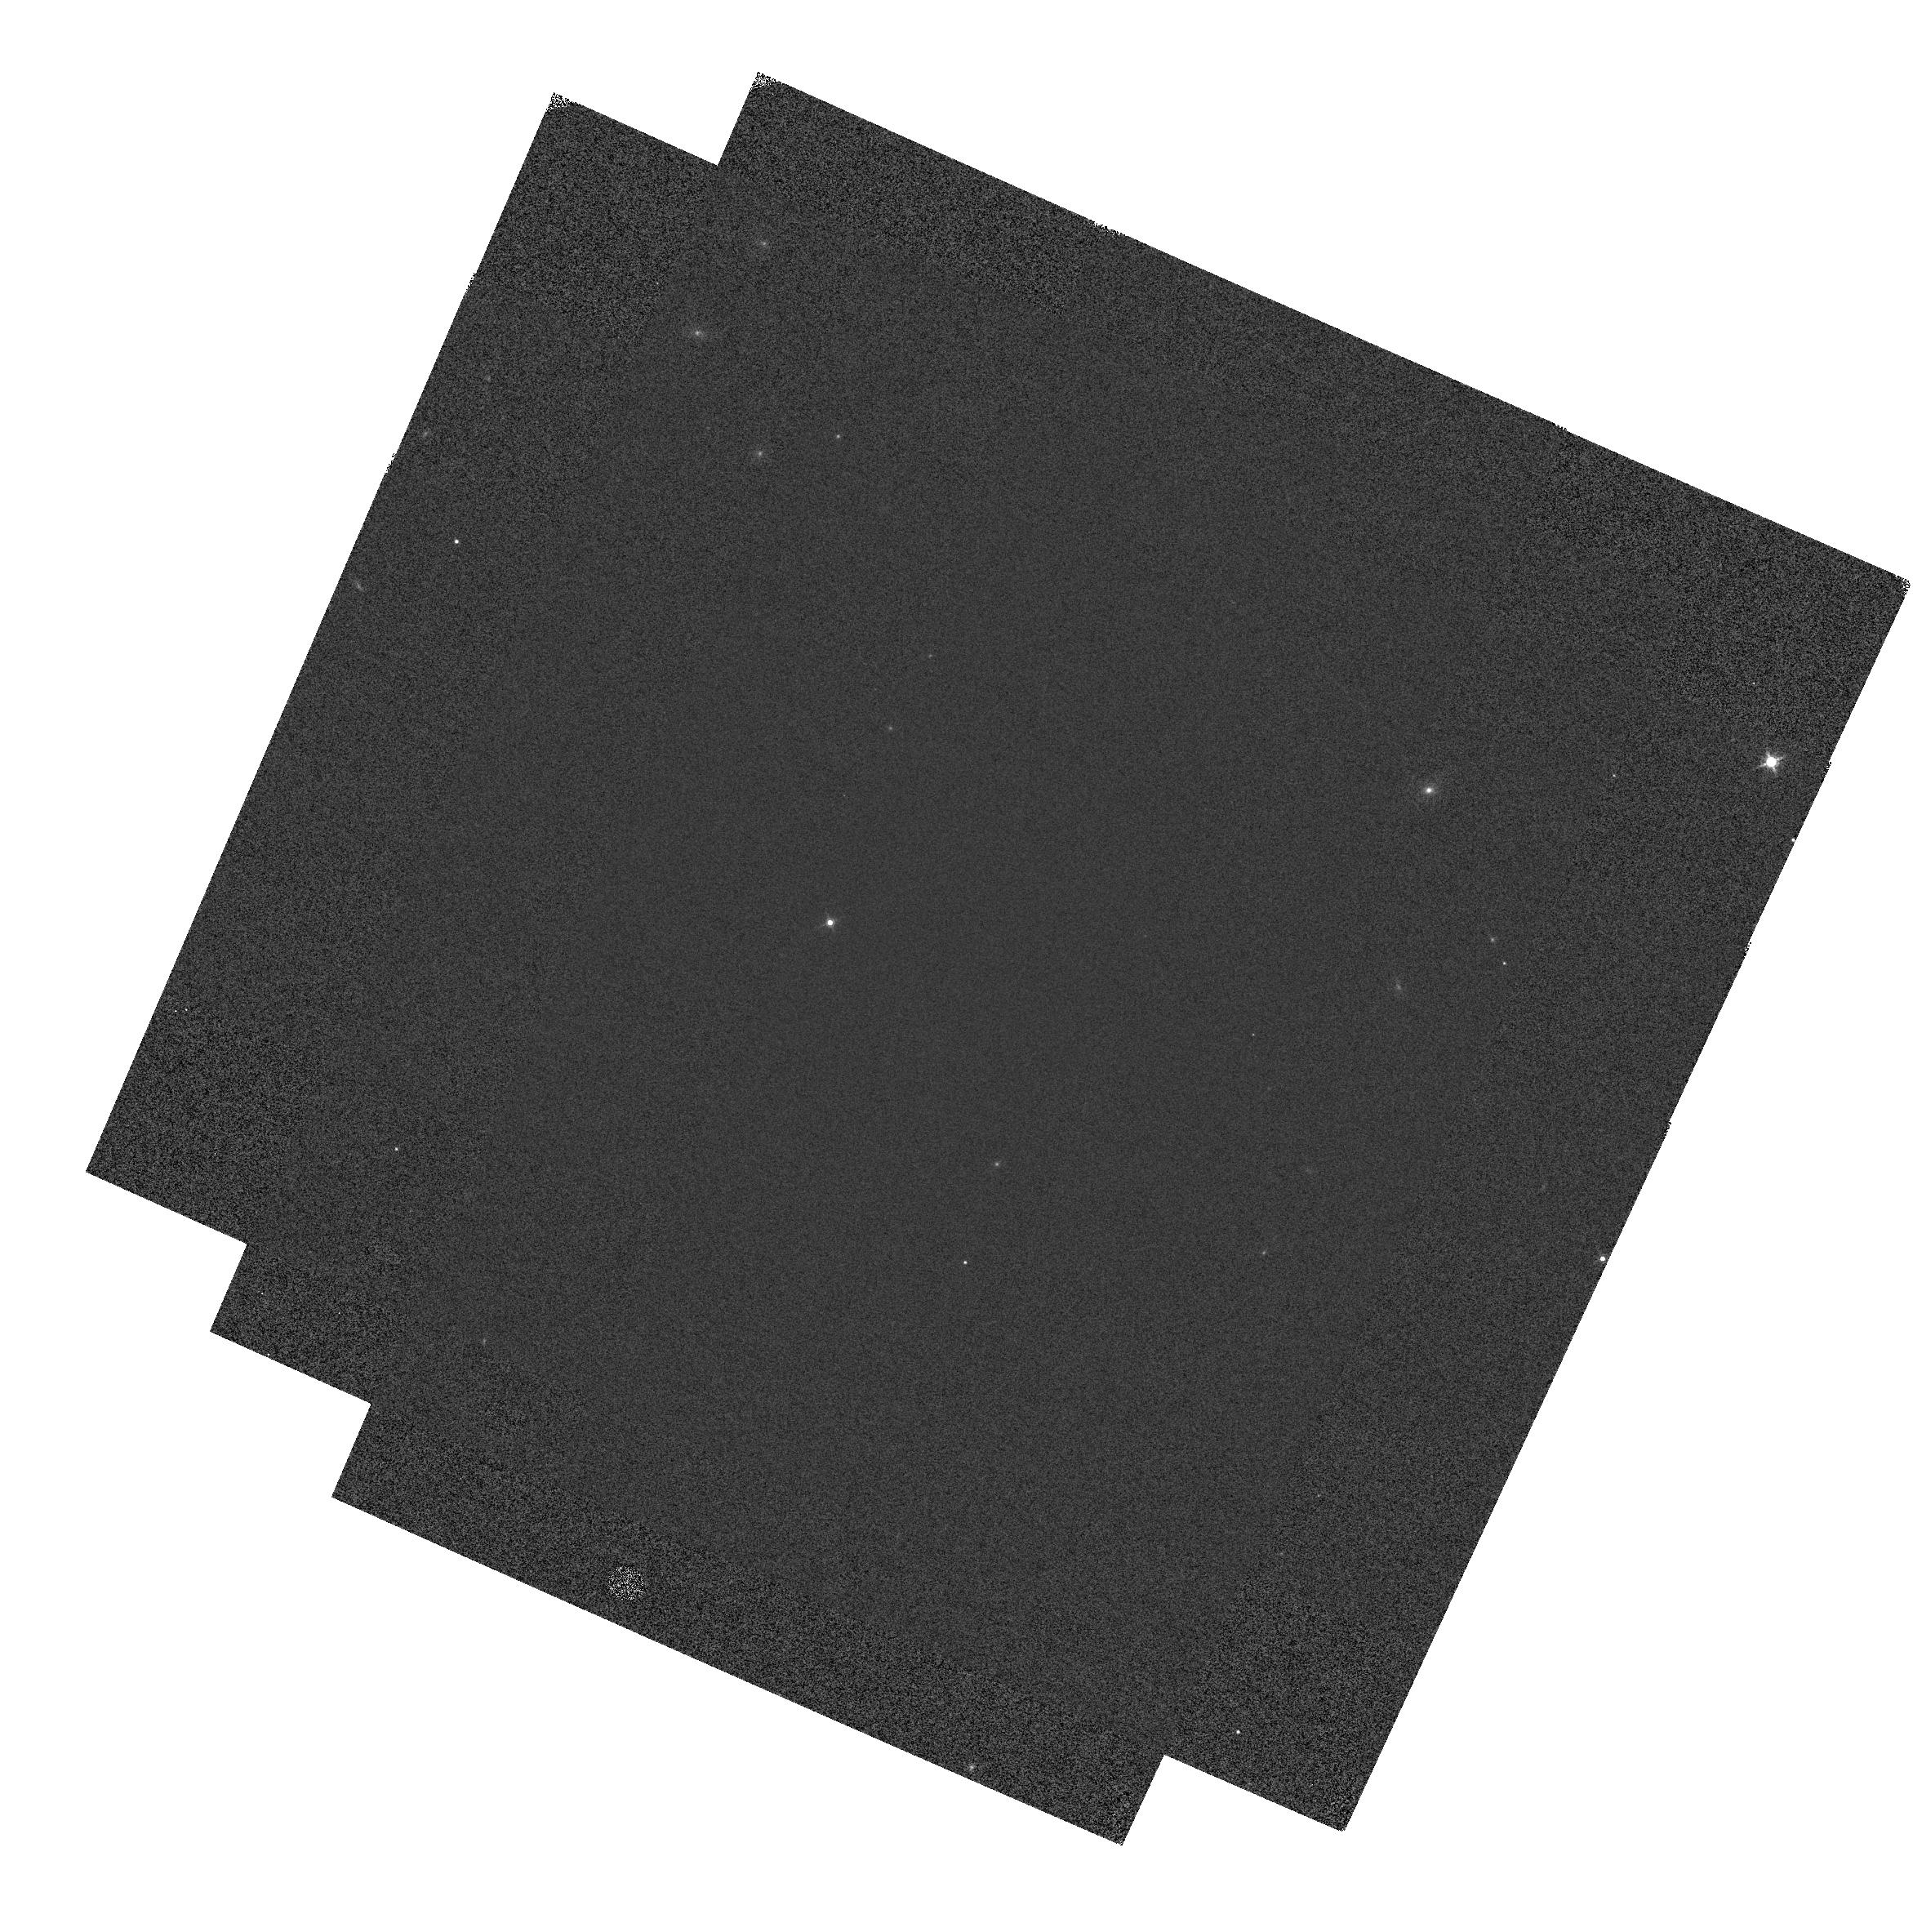
Target: GD-153
Instrument: WFC3/IR
Filter: F160W
Exposure: 1 min
Observation ID: hst_12702_1b_wfc3_ir_f160w_ibwq1b

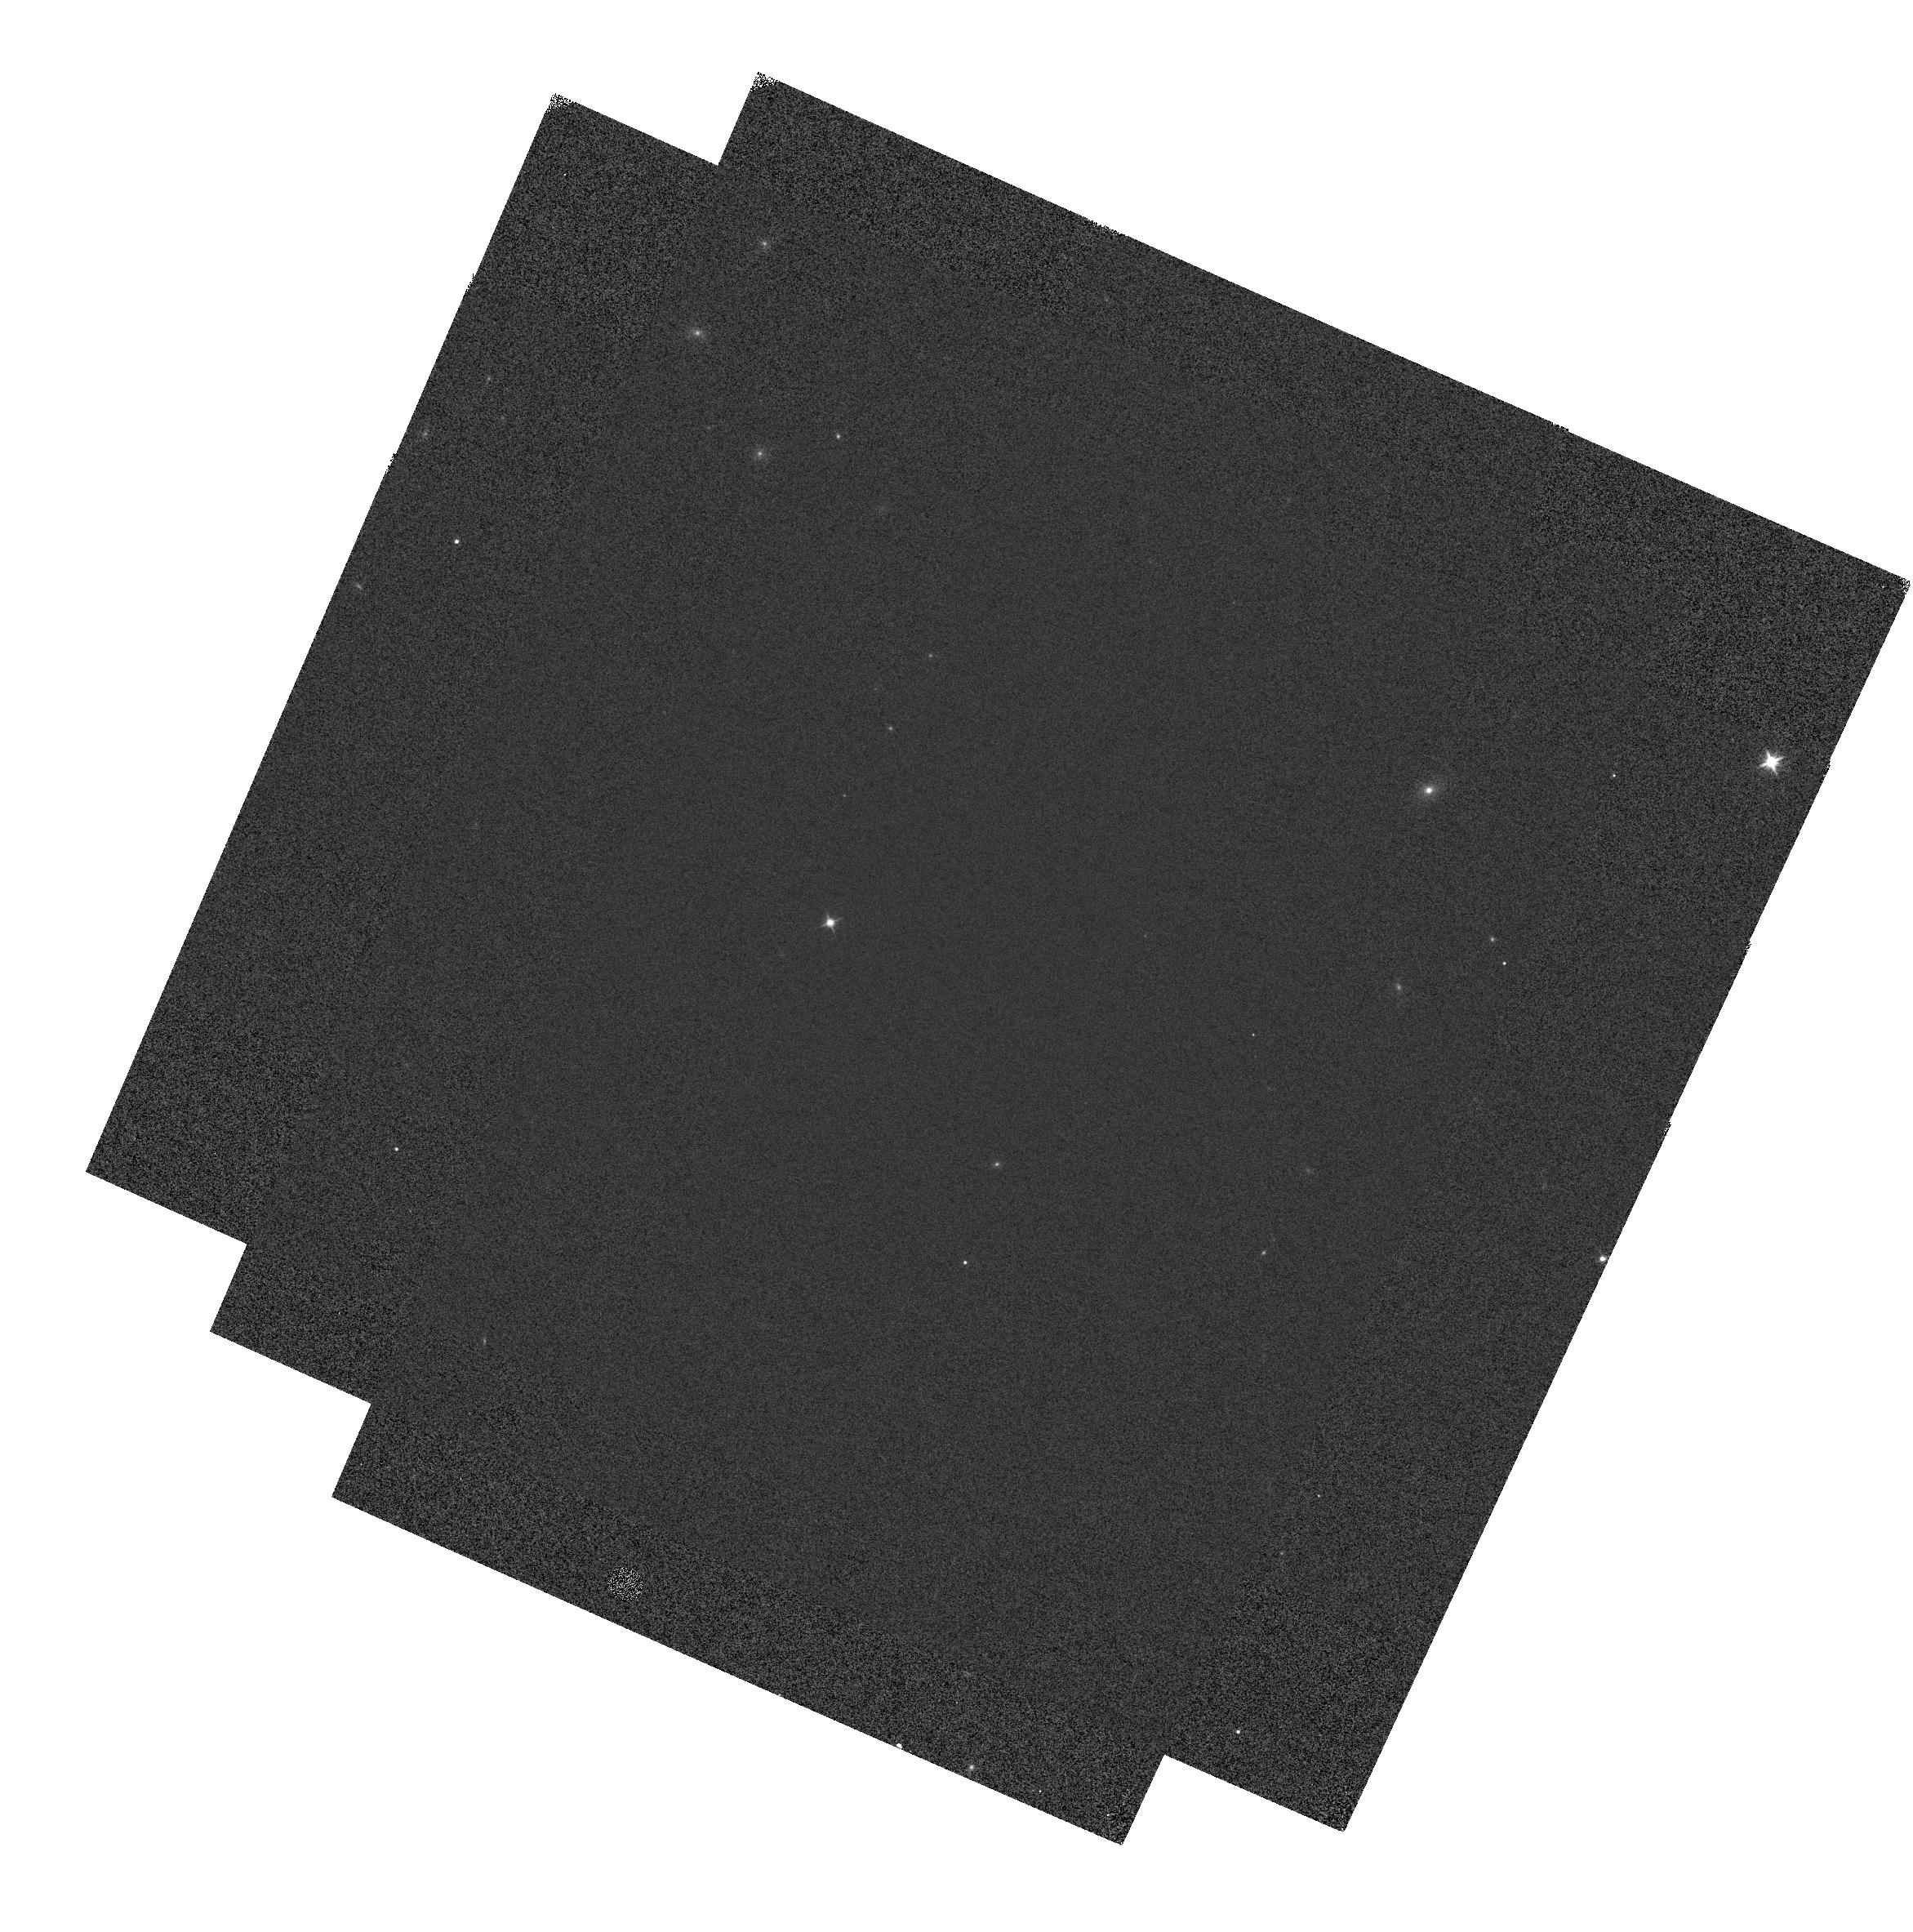
Target: GD-153
Instrument: WFC3/IR
Filter: F140W
Exposure: 1 min
Observation ID: hst_12702_1b_wfc3_ir_f140w_ibwq1b

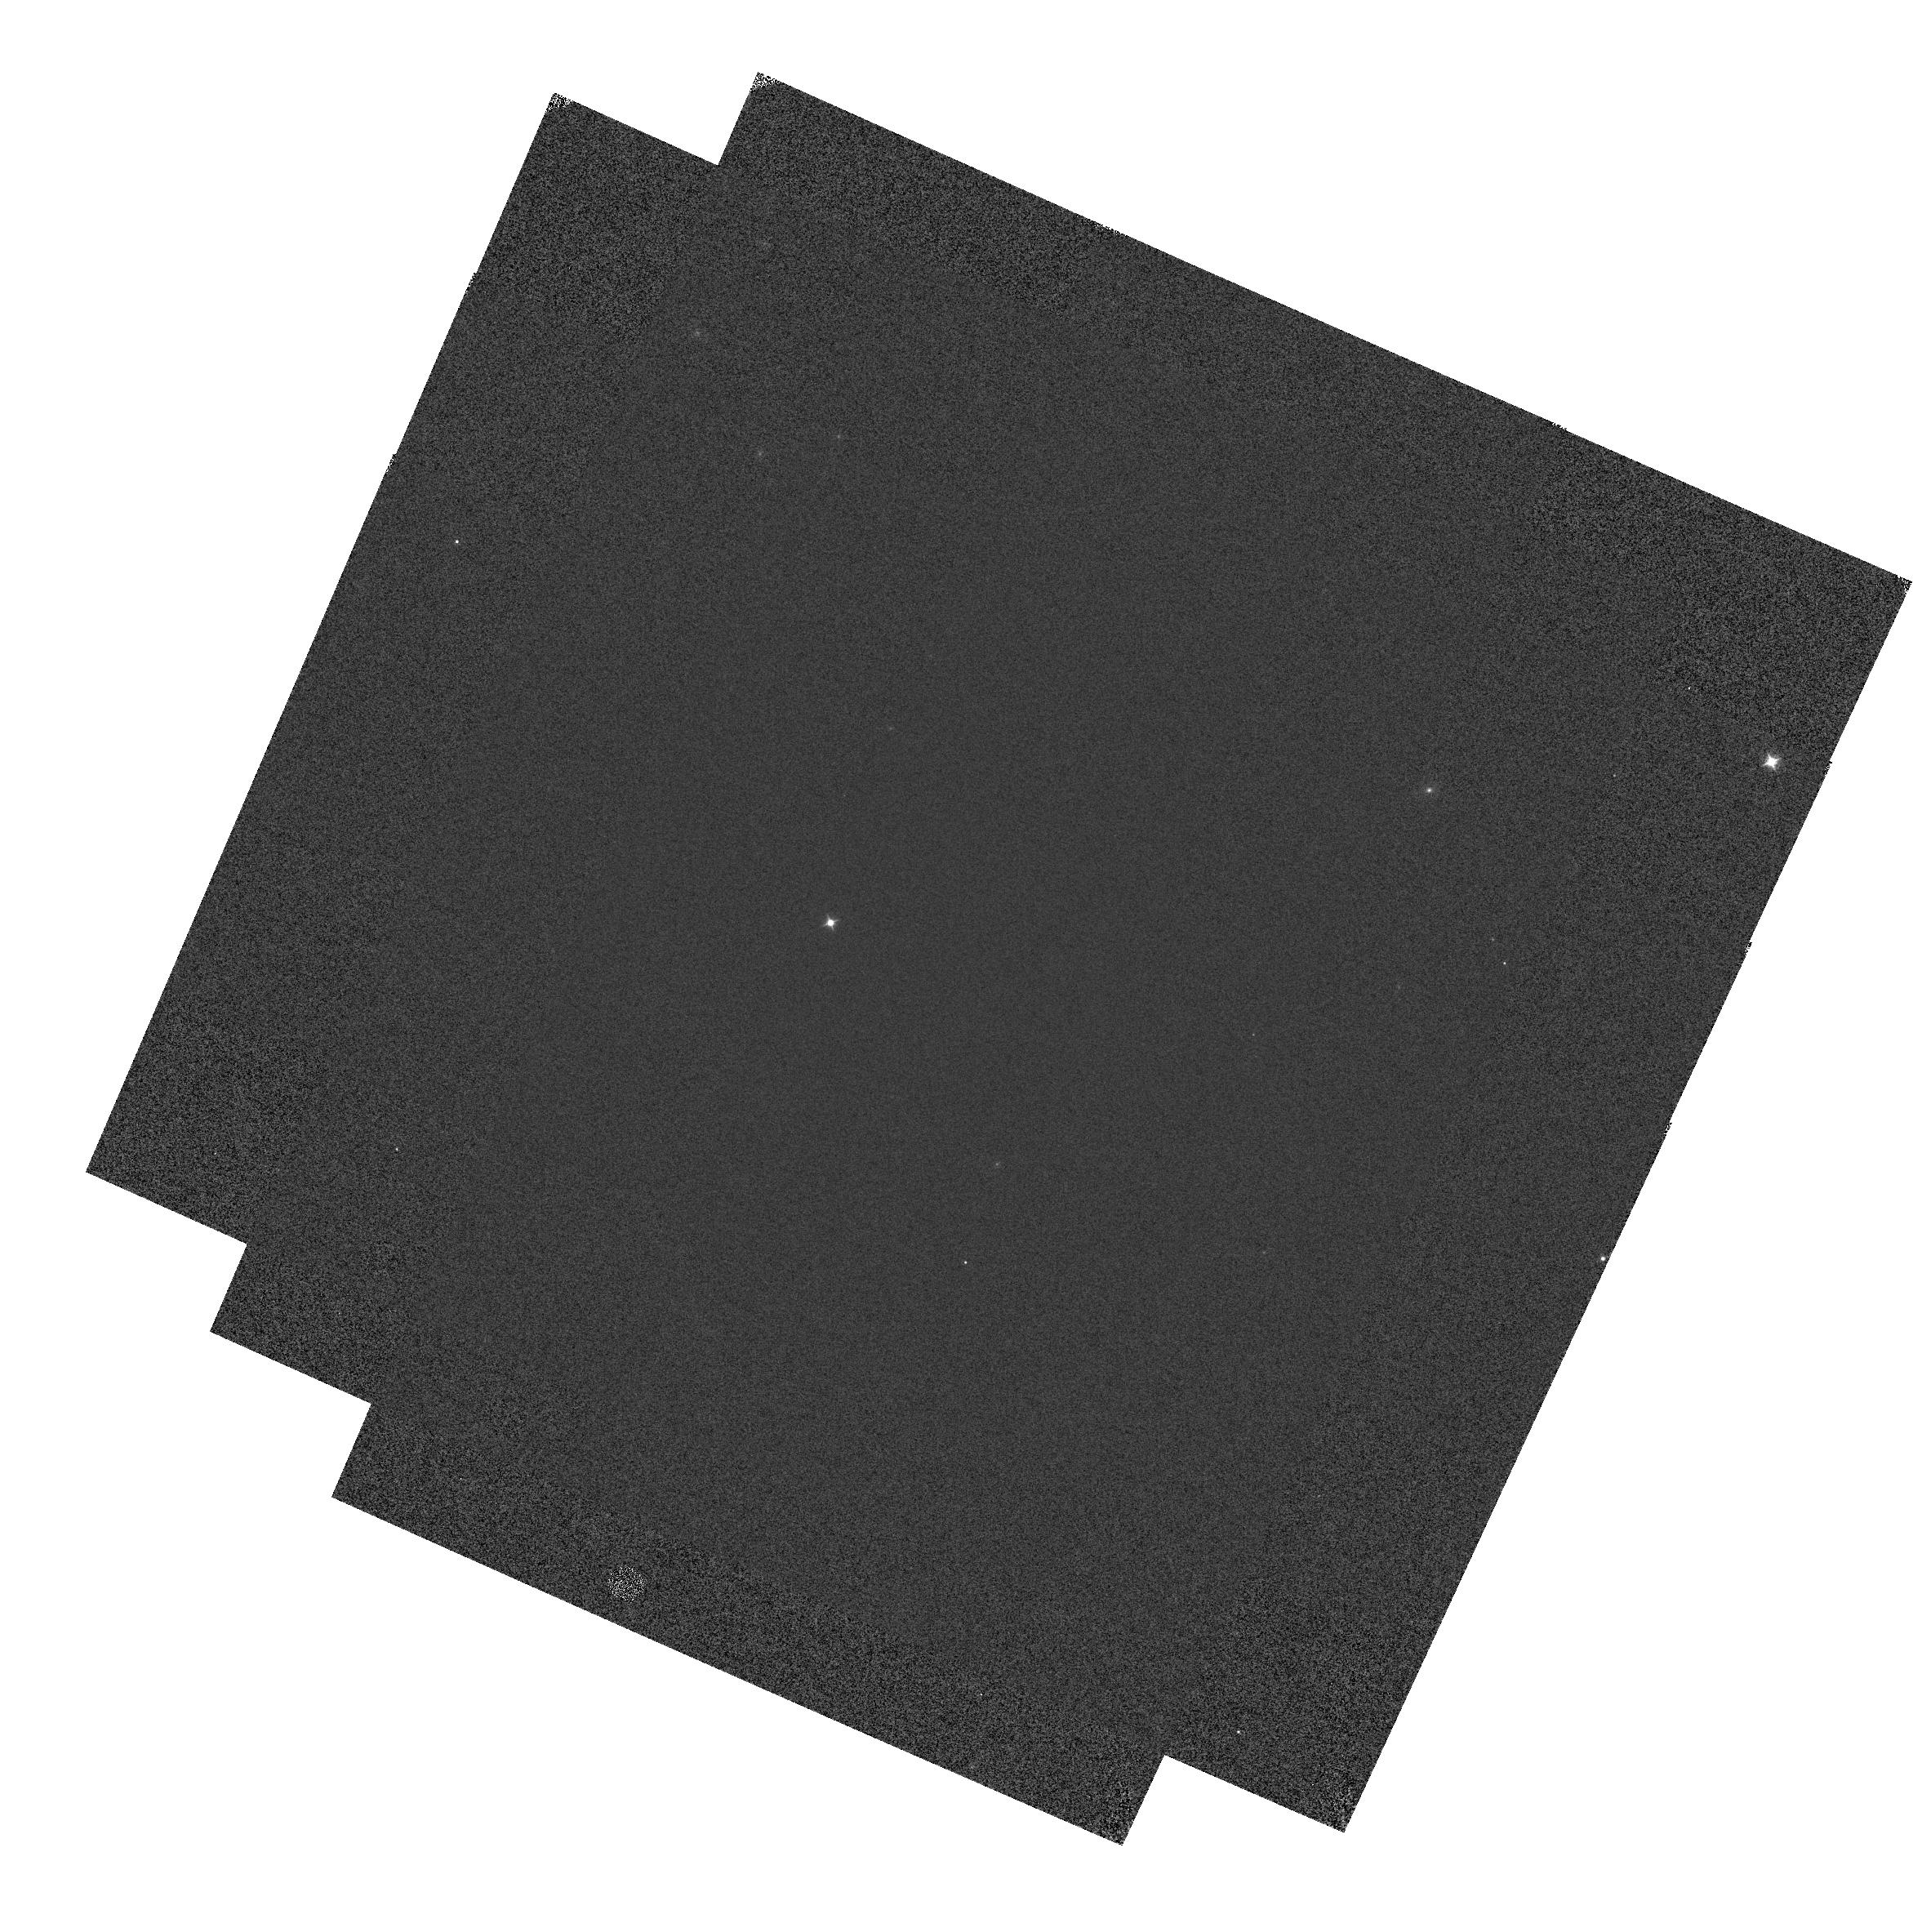
Target: GD-153
Instrument: WFC3/IR
Filter: F098M
Exposure: 1 min
Observation ID: hst_12702_1a_wfc3_ir_f098m_ibwq1a

IR Grisms: Flux/Trace Calibration & Stability (PI: Lee, Janice)

This program will allow calibrations to be derived for image displacement, spectral trace, and flux for the WFC3 IR G102 and G141 grisms, and enable them to be improved as a function of spatial position on the detector. The HST flux standard GD-153 will be observed at 16-points over the field-of-view, instead of at the 9 points in previous calibration programs. GD-153 is prefered over GD-71 because it is a well-isolated object, and so will be more immune from contamination by nearby objects. However, observations of GD-71 will still be taken at the center of the field-of-view to enable consistency checks against previous CAL programs. The image displacement, spectral trace, and throughput will be compared with Cycle 17 and 18 measurements to monitor for time evolution of these calibrations.